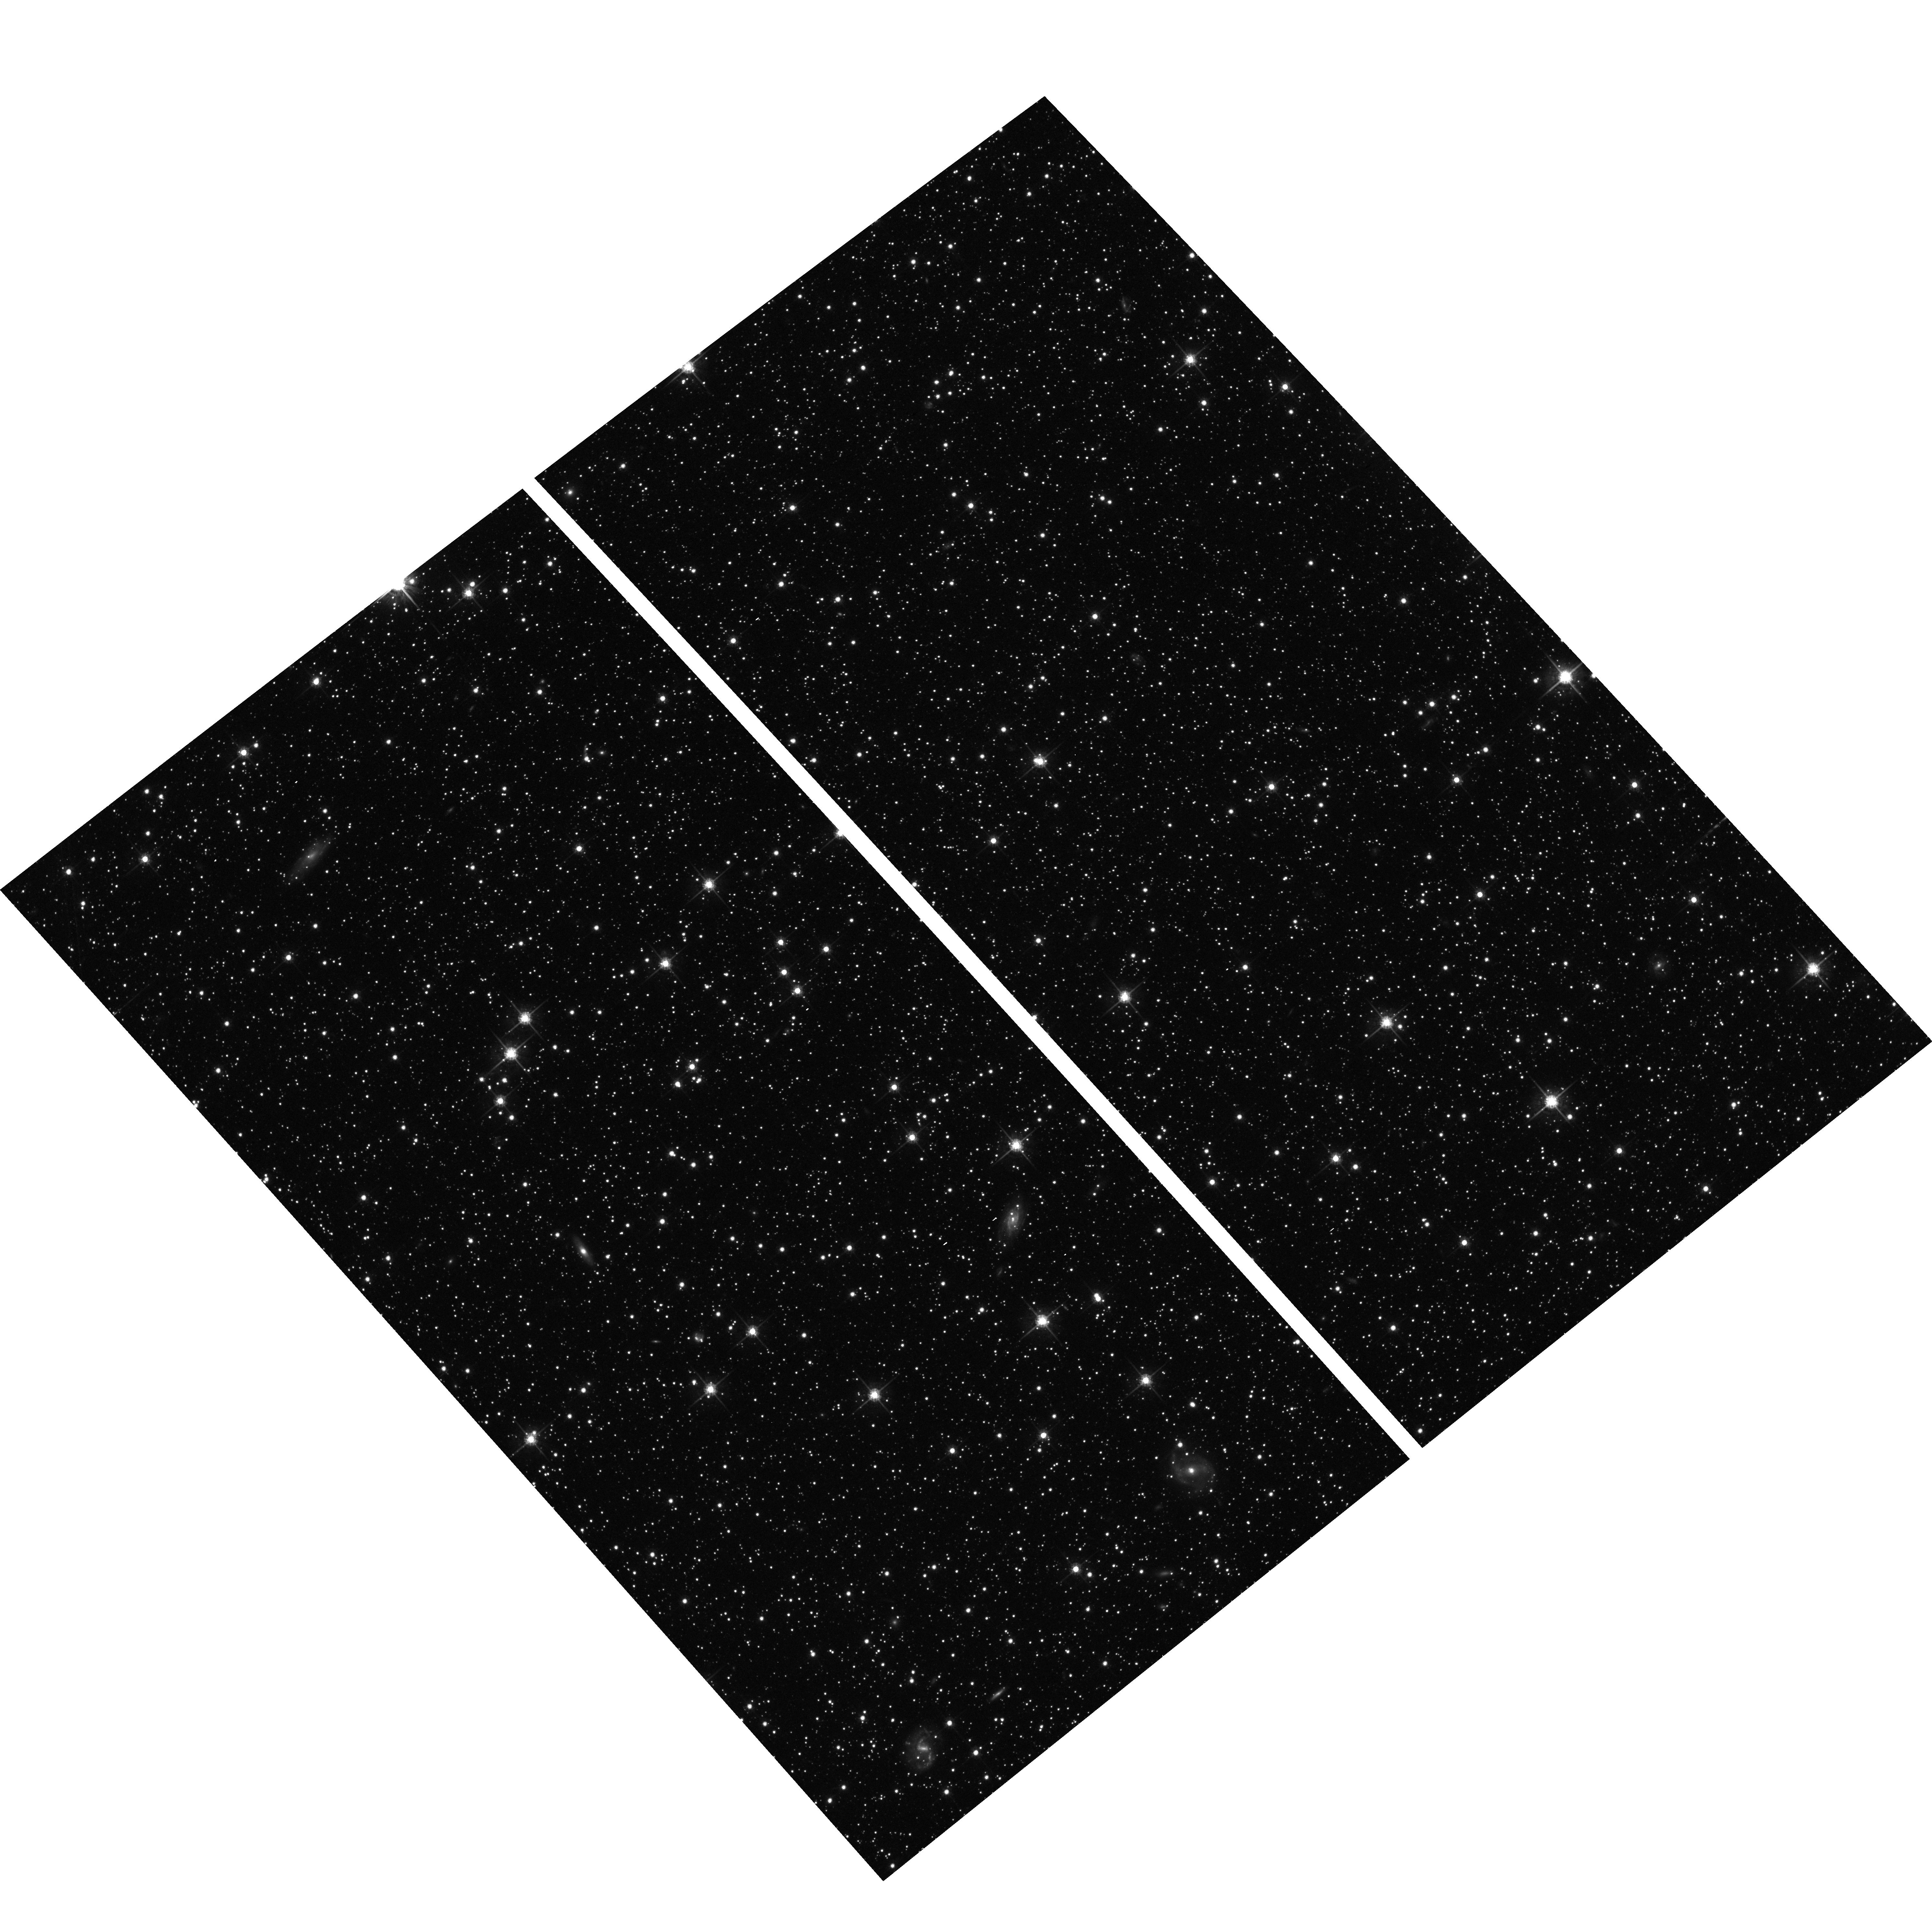
Target: HIGH-GALACTIC-LATITUDE. Instrument: ACS/WFC. Filter: F775W. Exposure: 30 min. Observation ID: hst_9488_bj_acs_wfc_f775w_j8i0bj

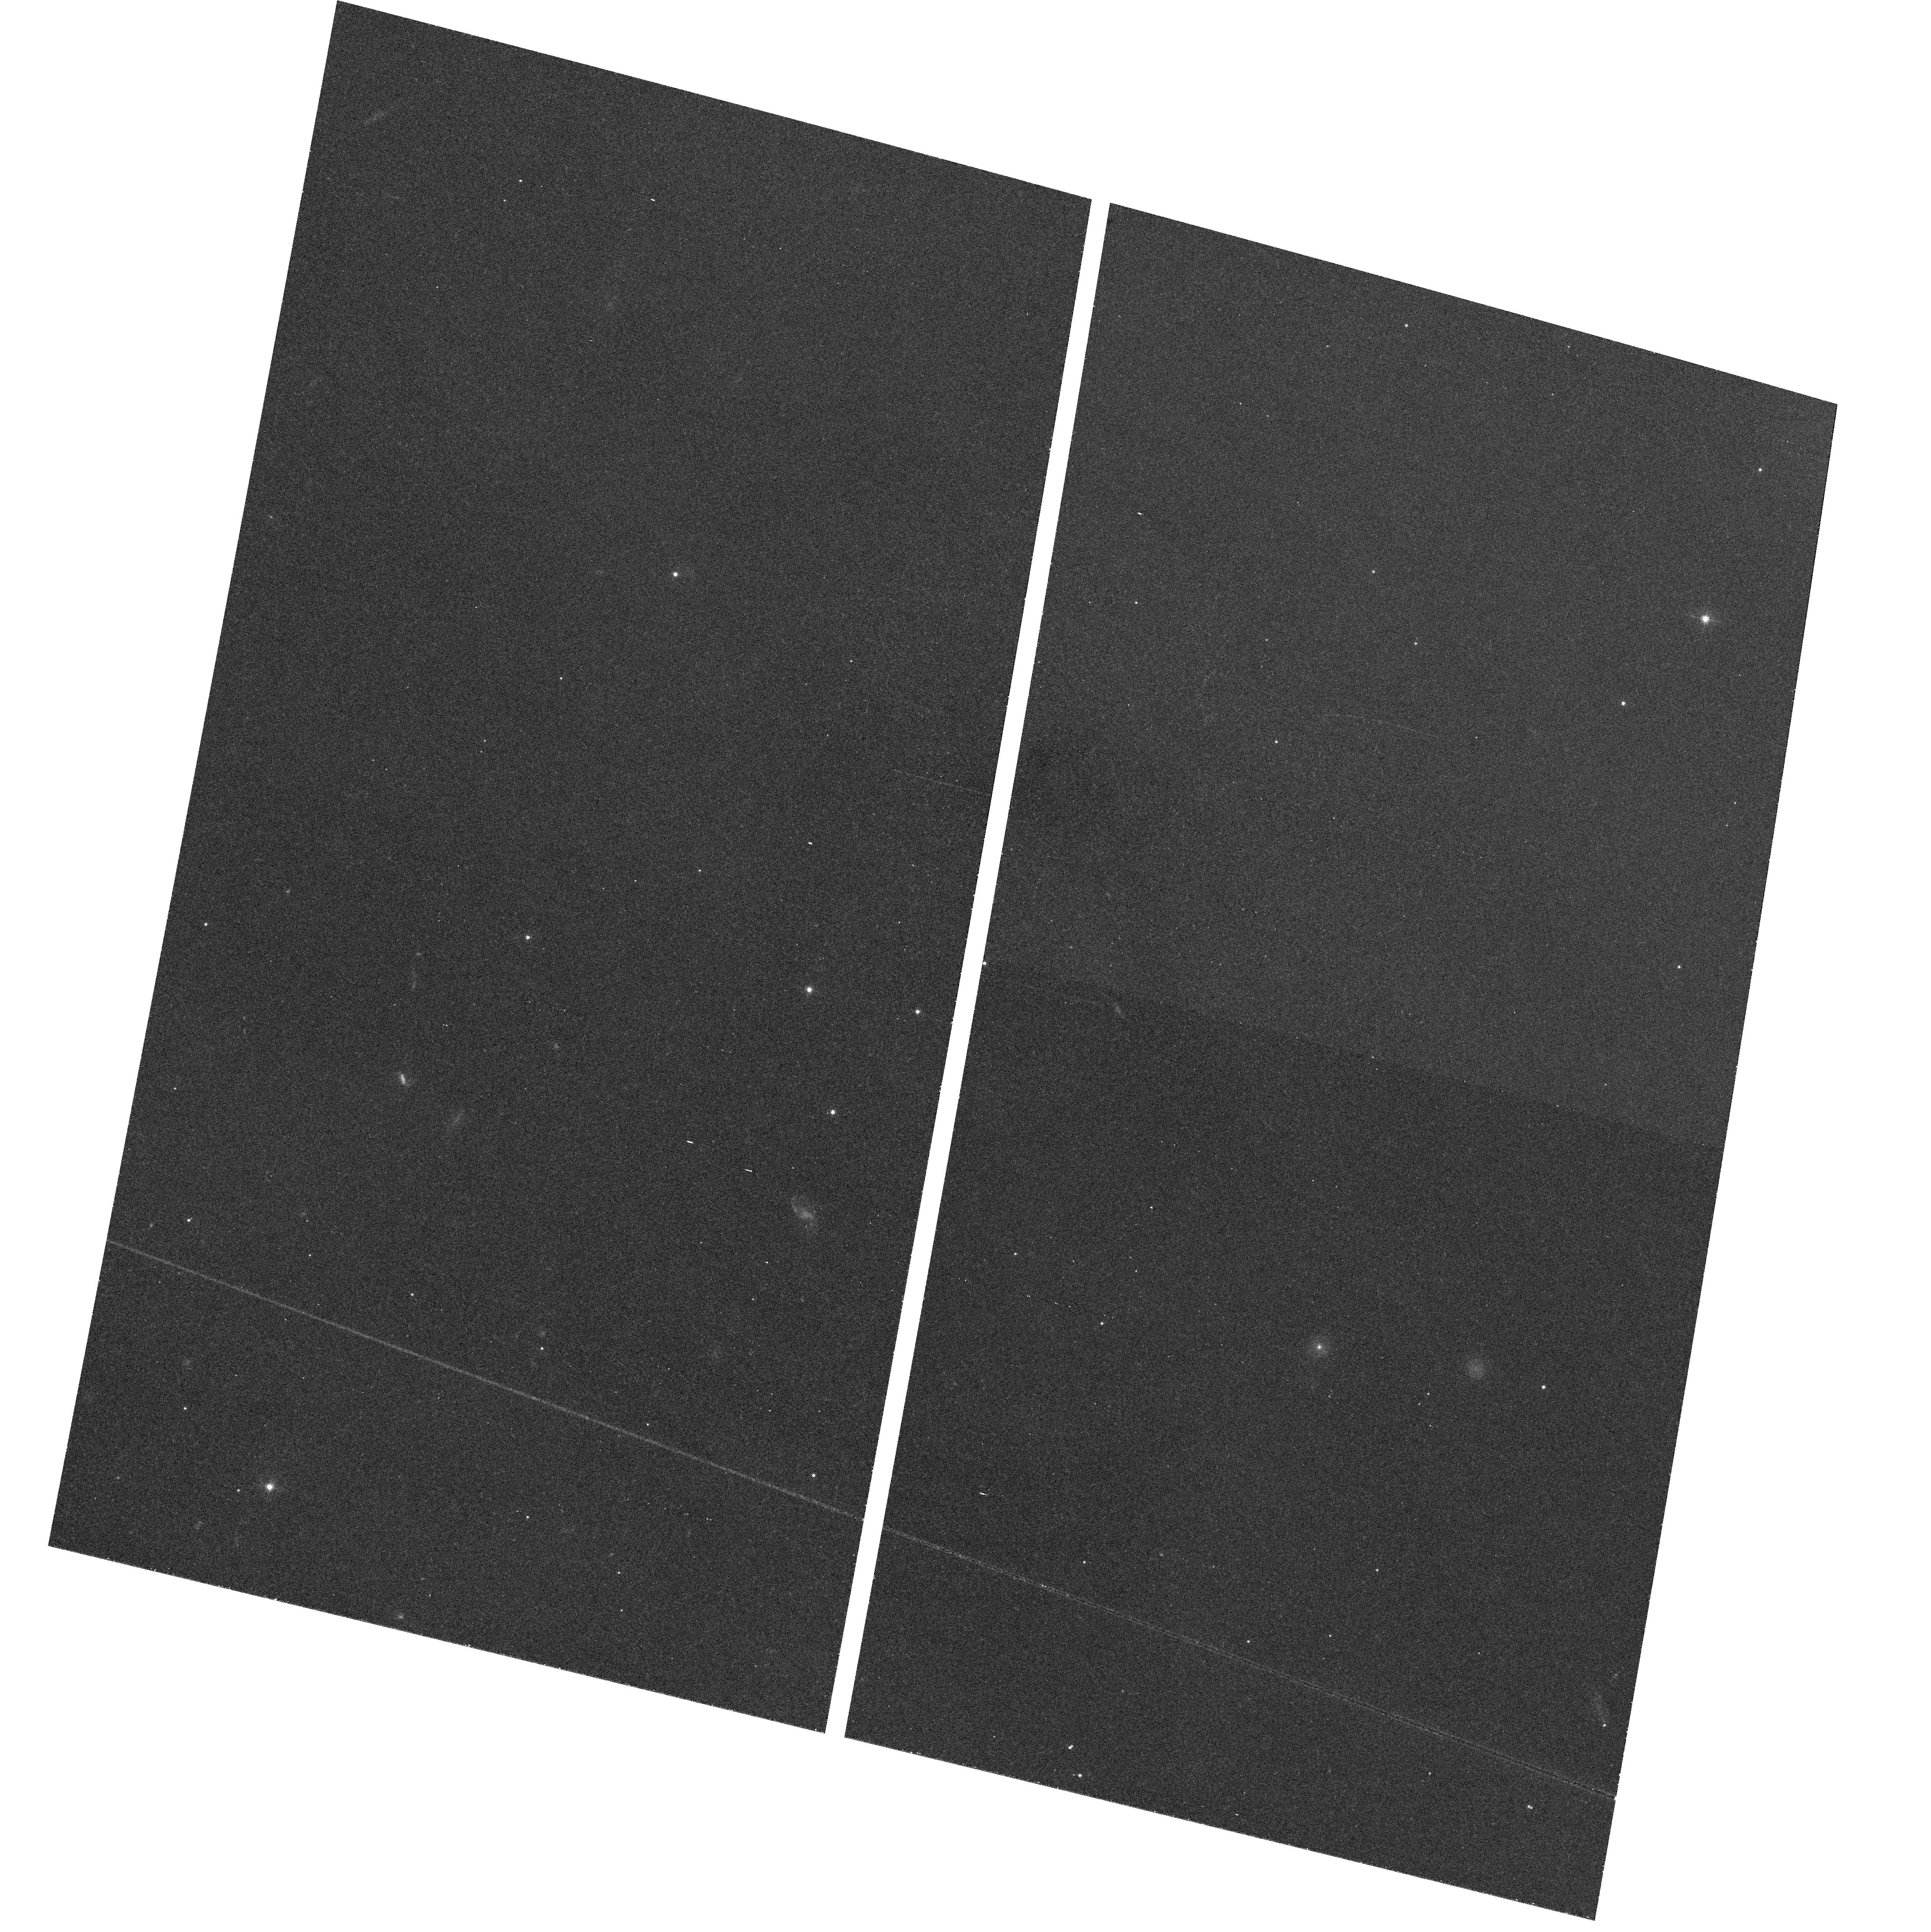
Target: field at RA 68.068°, Dec 18.105°. Instrument: ACS/WFC. Filter: F475W. Exposure: 39 min. Observation ID: hst_9488_9j_acs_wfc_f475w_j8i09j

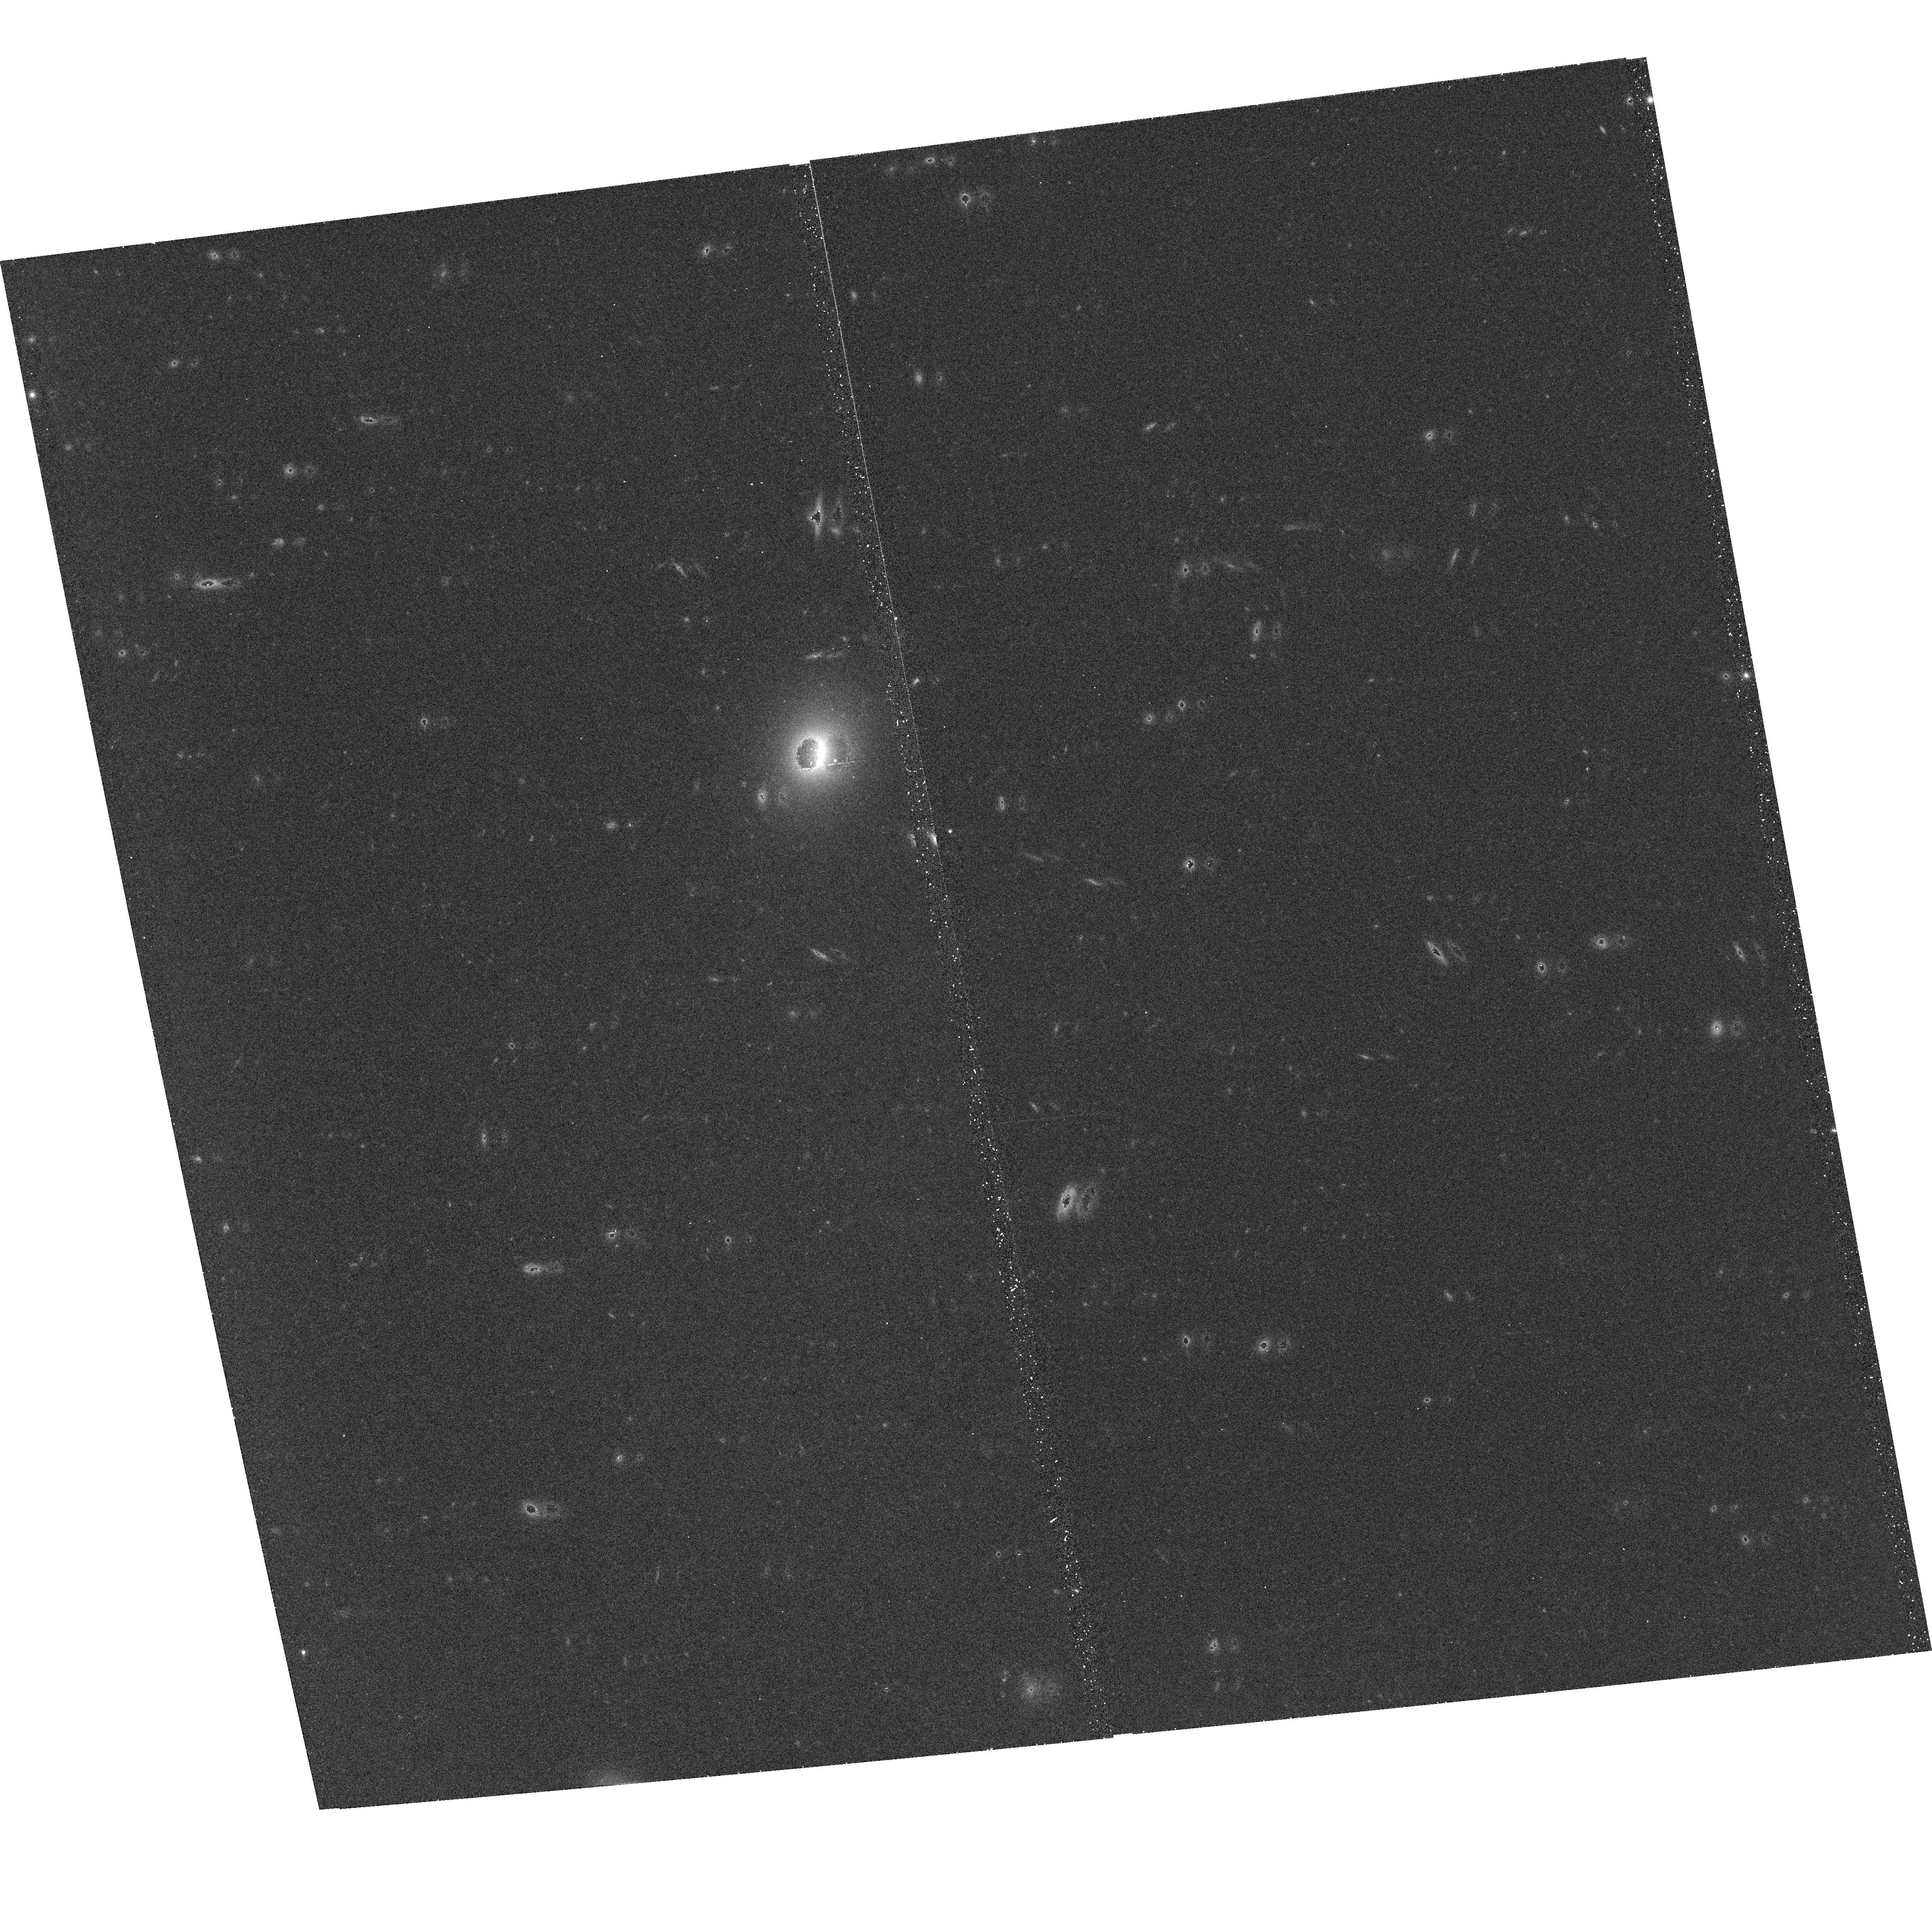
Target: HIGH-GALACTIC-LATITUDE. Instrument: ACS/WFC. Filter: F850LP. Exposure: 30 min. Observation ID: hst_9488_ba_acs_wfc_f850lp_j8i0ba

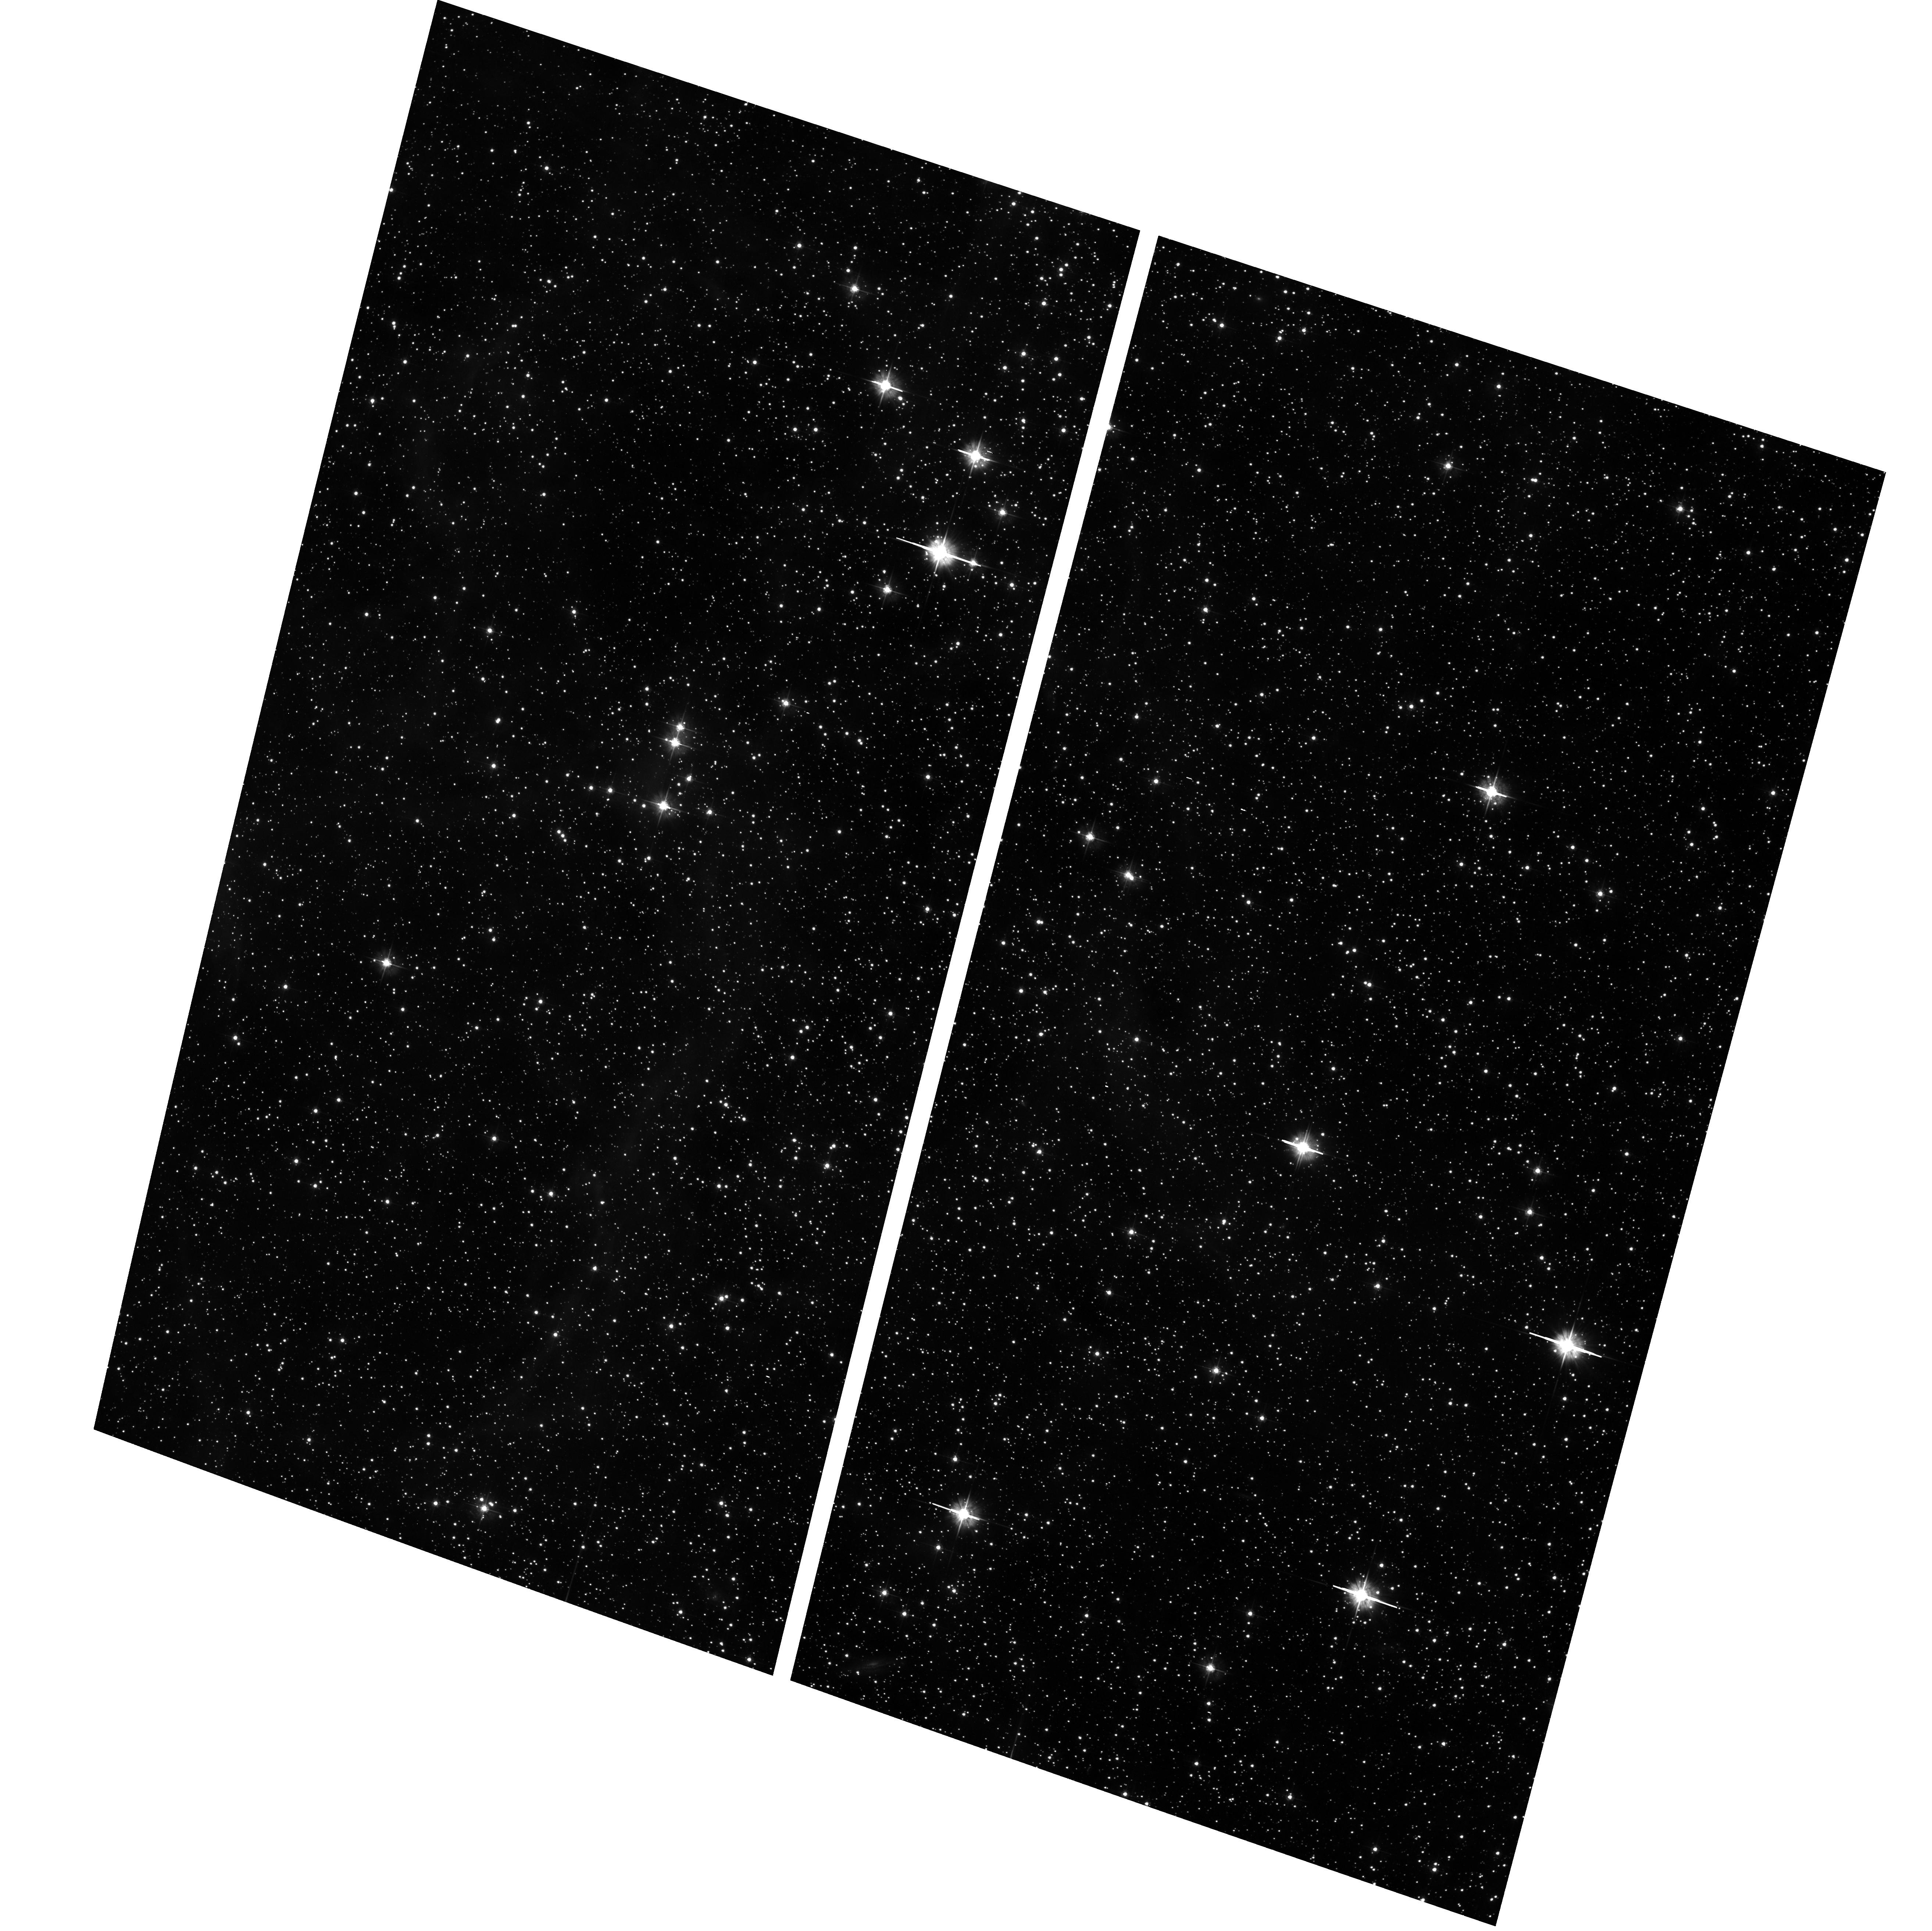
Target: HIGH-GALACTIC-LATITUDE. Instrument: ACS/WFC. Filter: F475W. Exposure: 40 min. Observation ID: hst_9488_ak_acs_wfc_f475w_j8i0ak

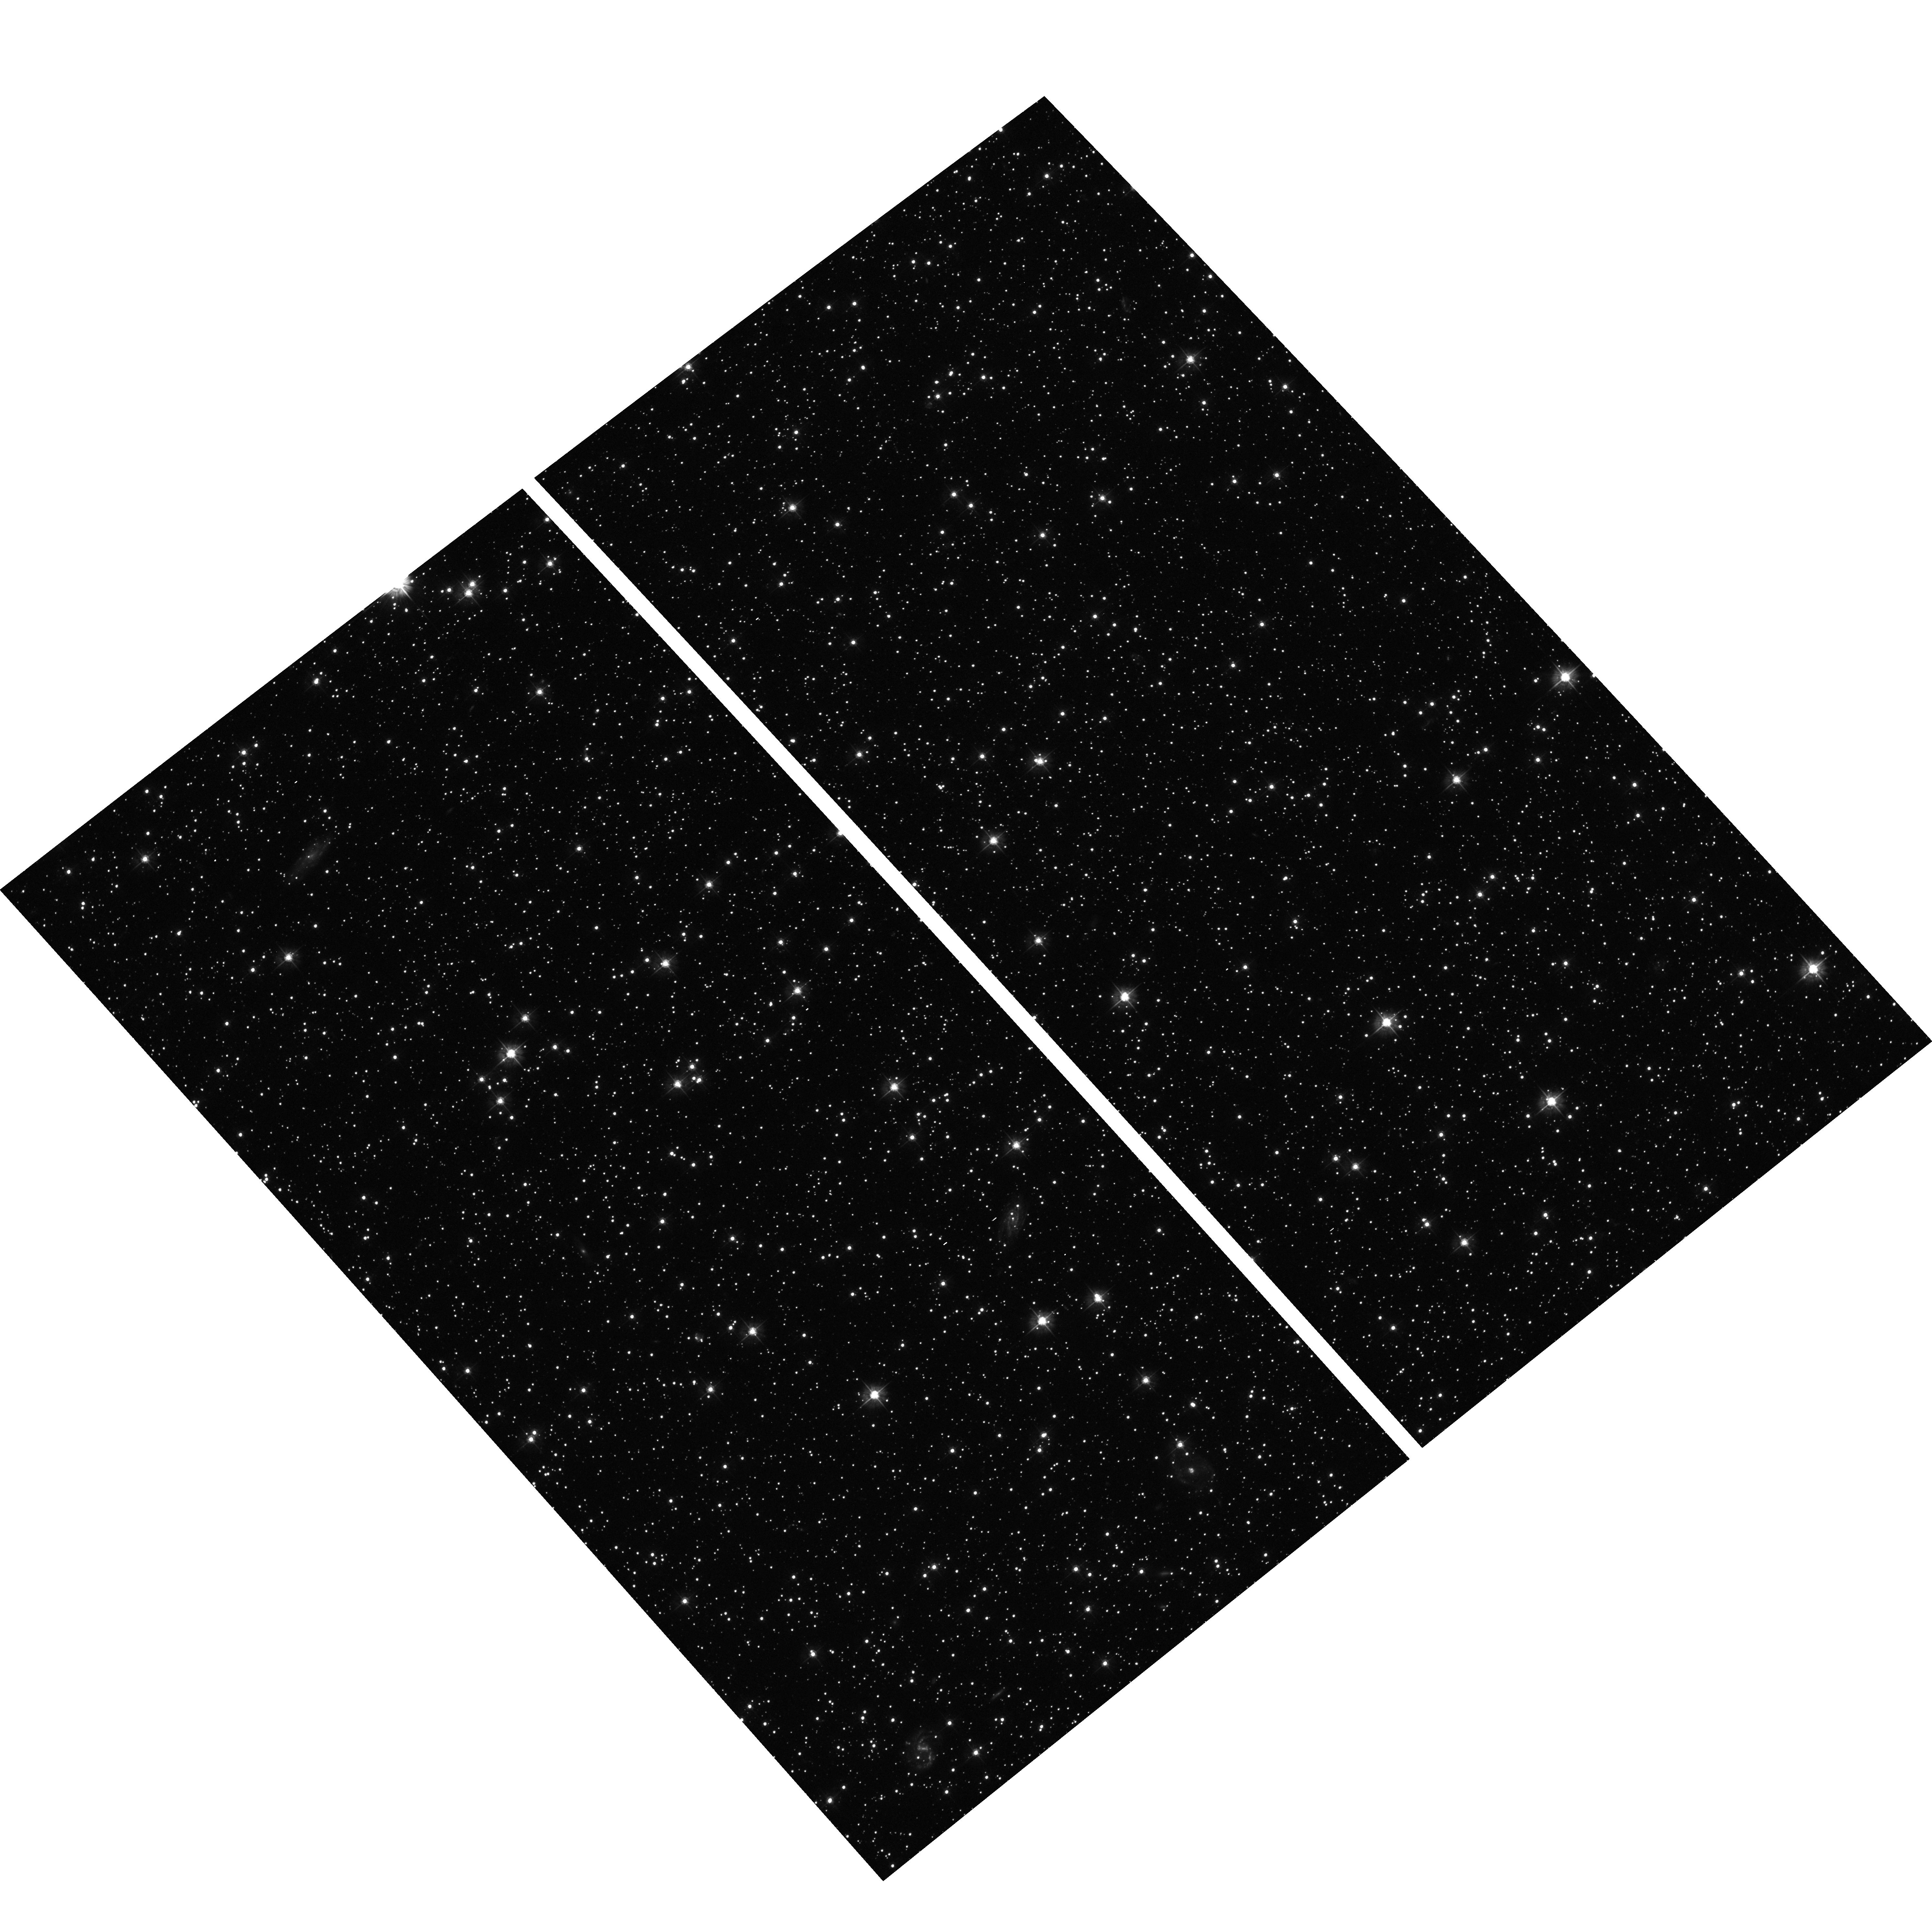
Target: HIGH-GALACTIC-LATITUDE. Instrument: ACS/WFC. Filter: F475W. Exposure: 30 min. Observation ID: hst_9488_bk_acs_wfc_f475w_j8i0bk

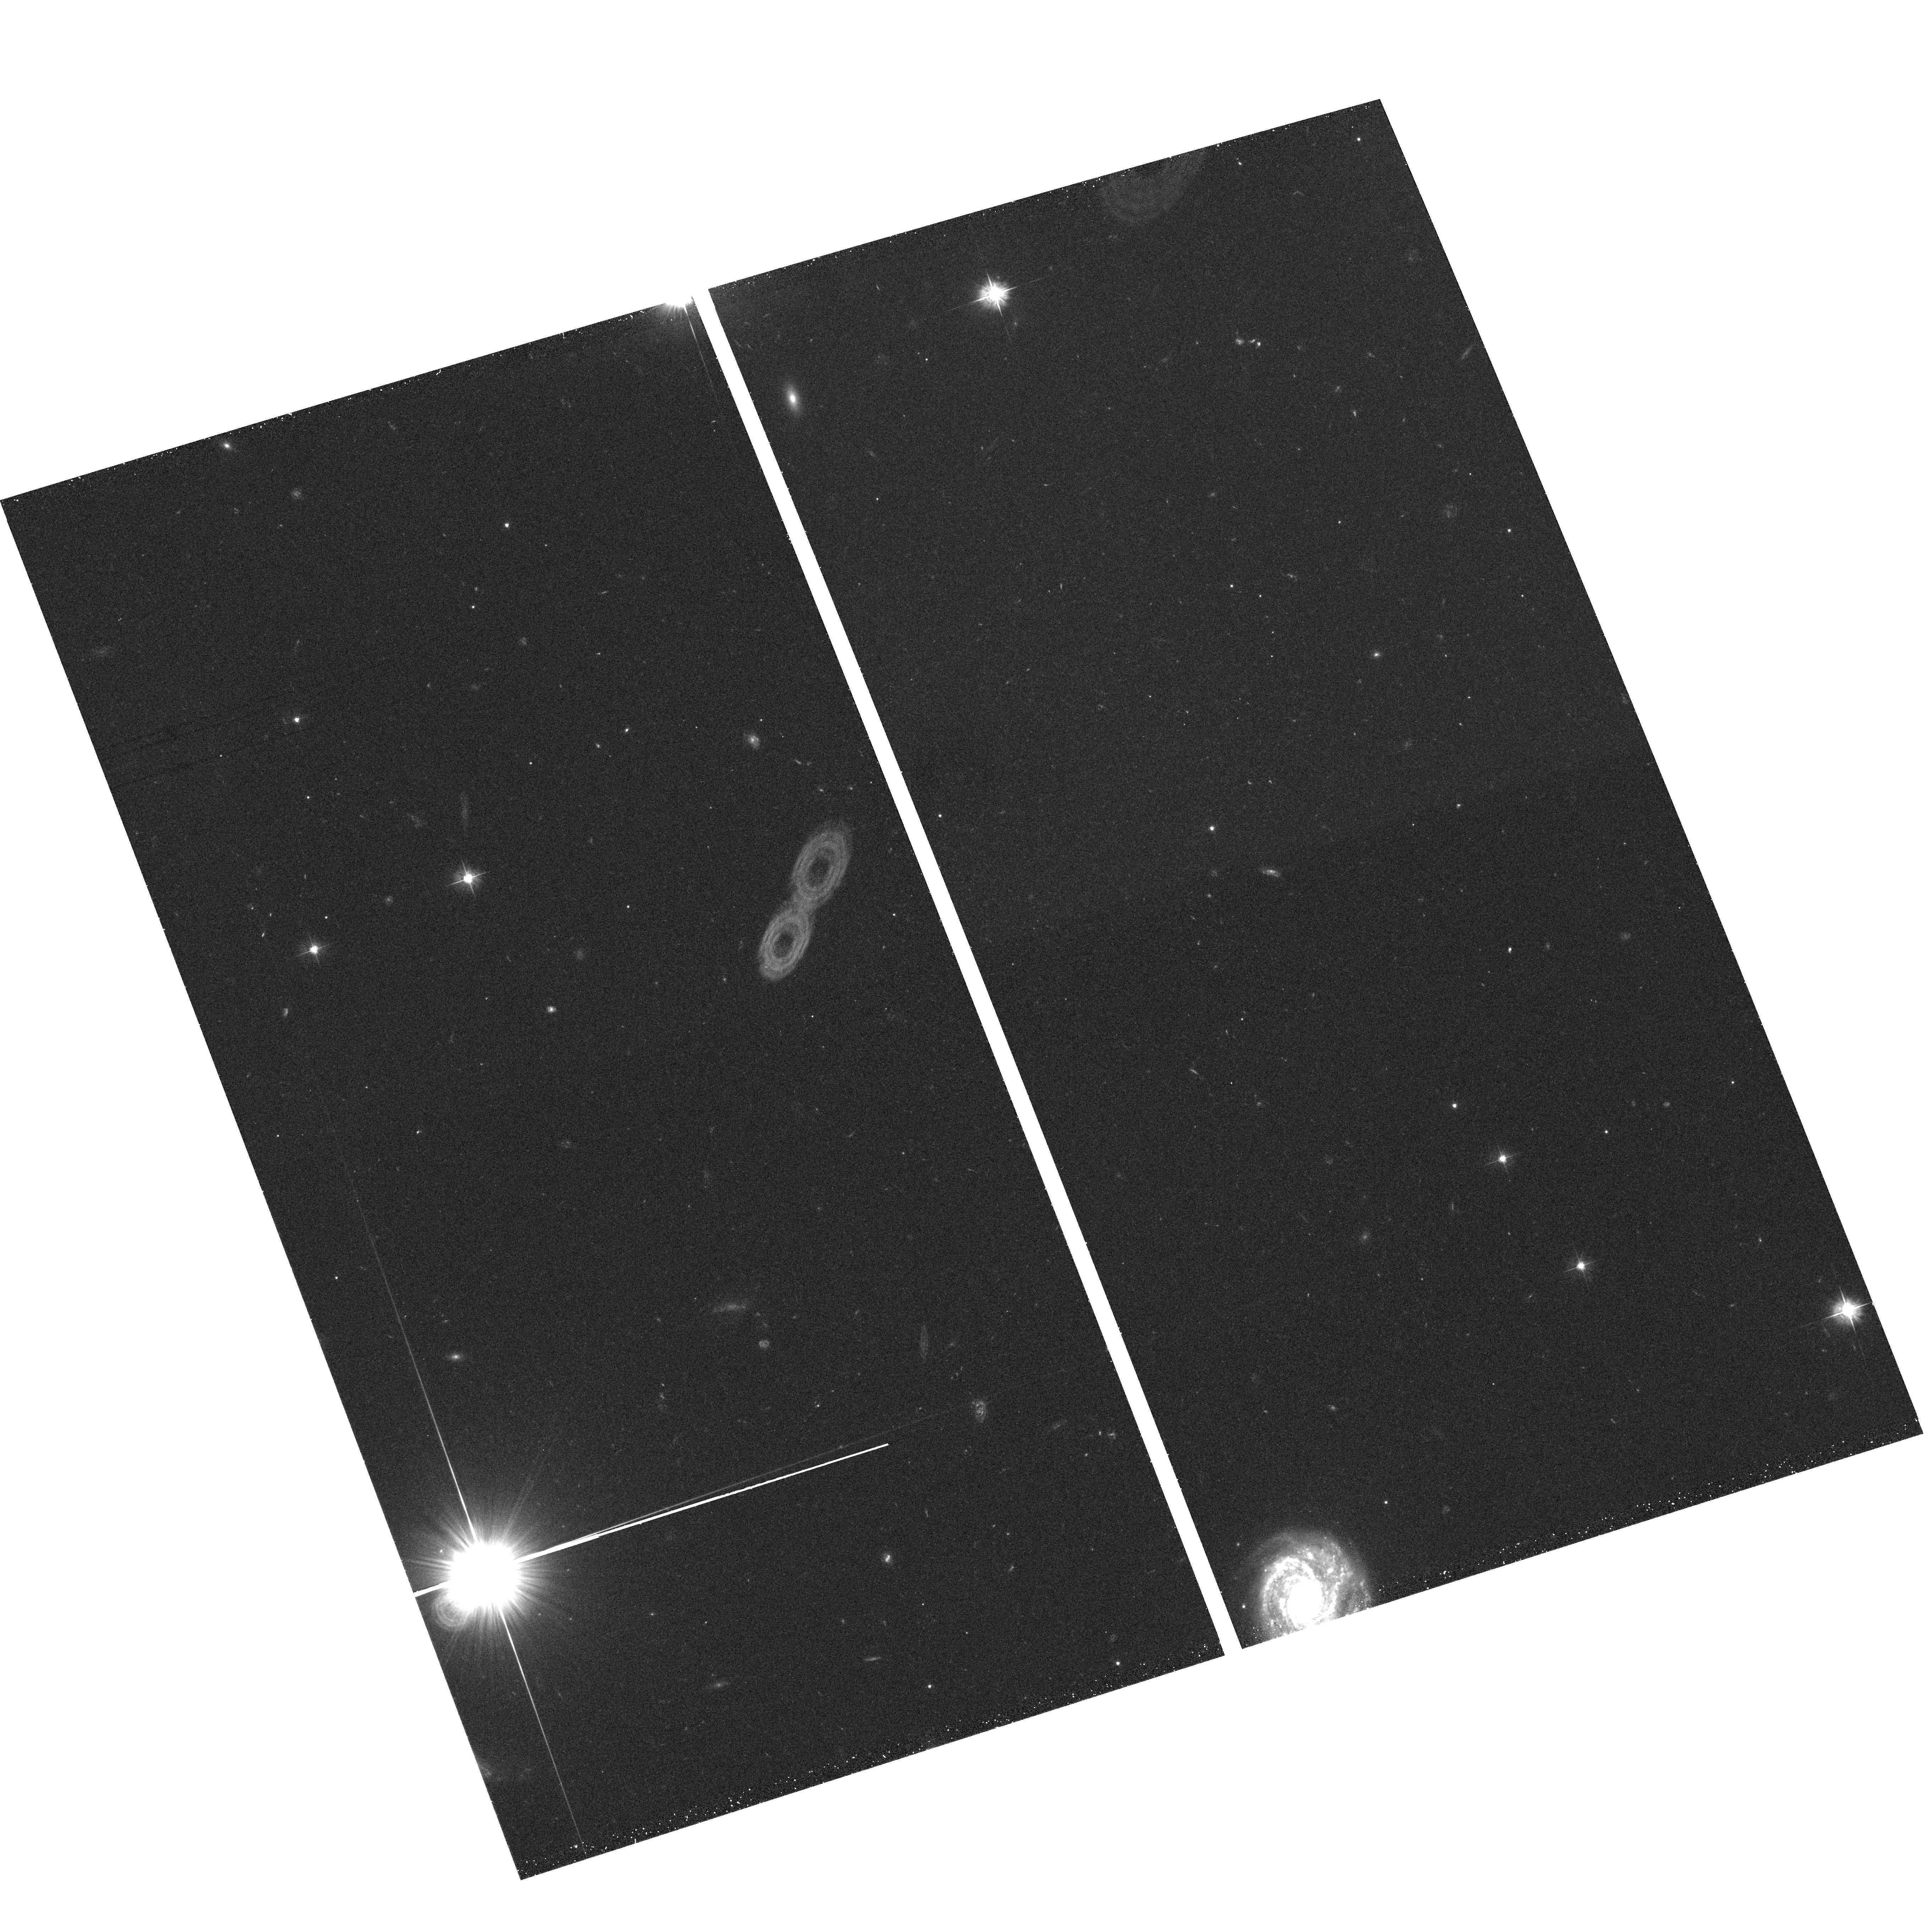
Target: HIGH-GALACTIC-LATITUDE. Instrument: ACS/WFC. Filter: F475W. Exposure: 30 min. Observation ID: hst_9488_a2_acs_wfc_f475w_j8i0a2

Cosmic Shear - with ACS Pure Parallel Observations (PI: Ratnatunga, Kavan)

The ACS, with greater sensitivity and sky coverage, will extend our ability to measure the weak gravitational lensing of galaxy images caused by the large scale distribution of dark matter. We propose to use the ACS in pure parallel (non-proprietary) mode, following the guidelines of the ACS Default Pure Parallel Program. Using the HST Medium Deep Survey WFPC2 database we have measured cosmic shear at arc-min angular scales. The MDS image parameters, in particular the galaxy orientations and axis ratios, are such that any residual corrections due to errors in the PSF or jitter are much smaller than the measured signal. This situation is in stark contrast with ground-based observations. We have also developed a statistical analysis procedure to derive unbiased estimates of cosmic shear from a large number of fields, each of which has a very small number of galaxies. We have therefore set the stage for measurements with the ACS at fainter apparent magnitudes and smaller, 10 arc-second scales corresponding to larger cosmological distances. We will adapt existing MDS WFPC2 maximum likelihood galaxy image analysis algorithms to work with the ACS. The analysis would also yield an online database similar to that in archive.stsci.edu/mds/